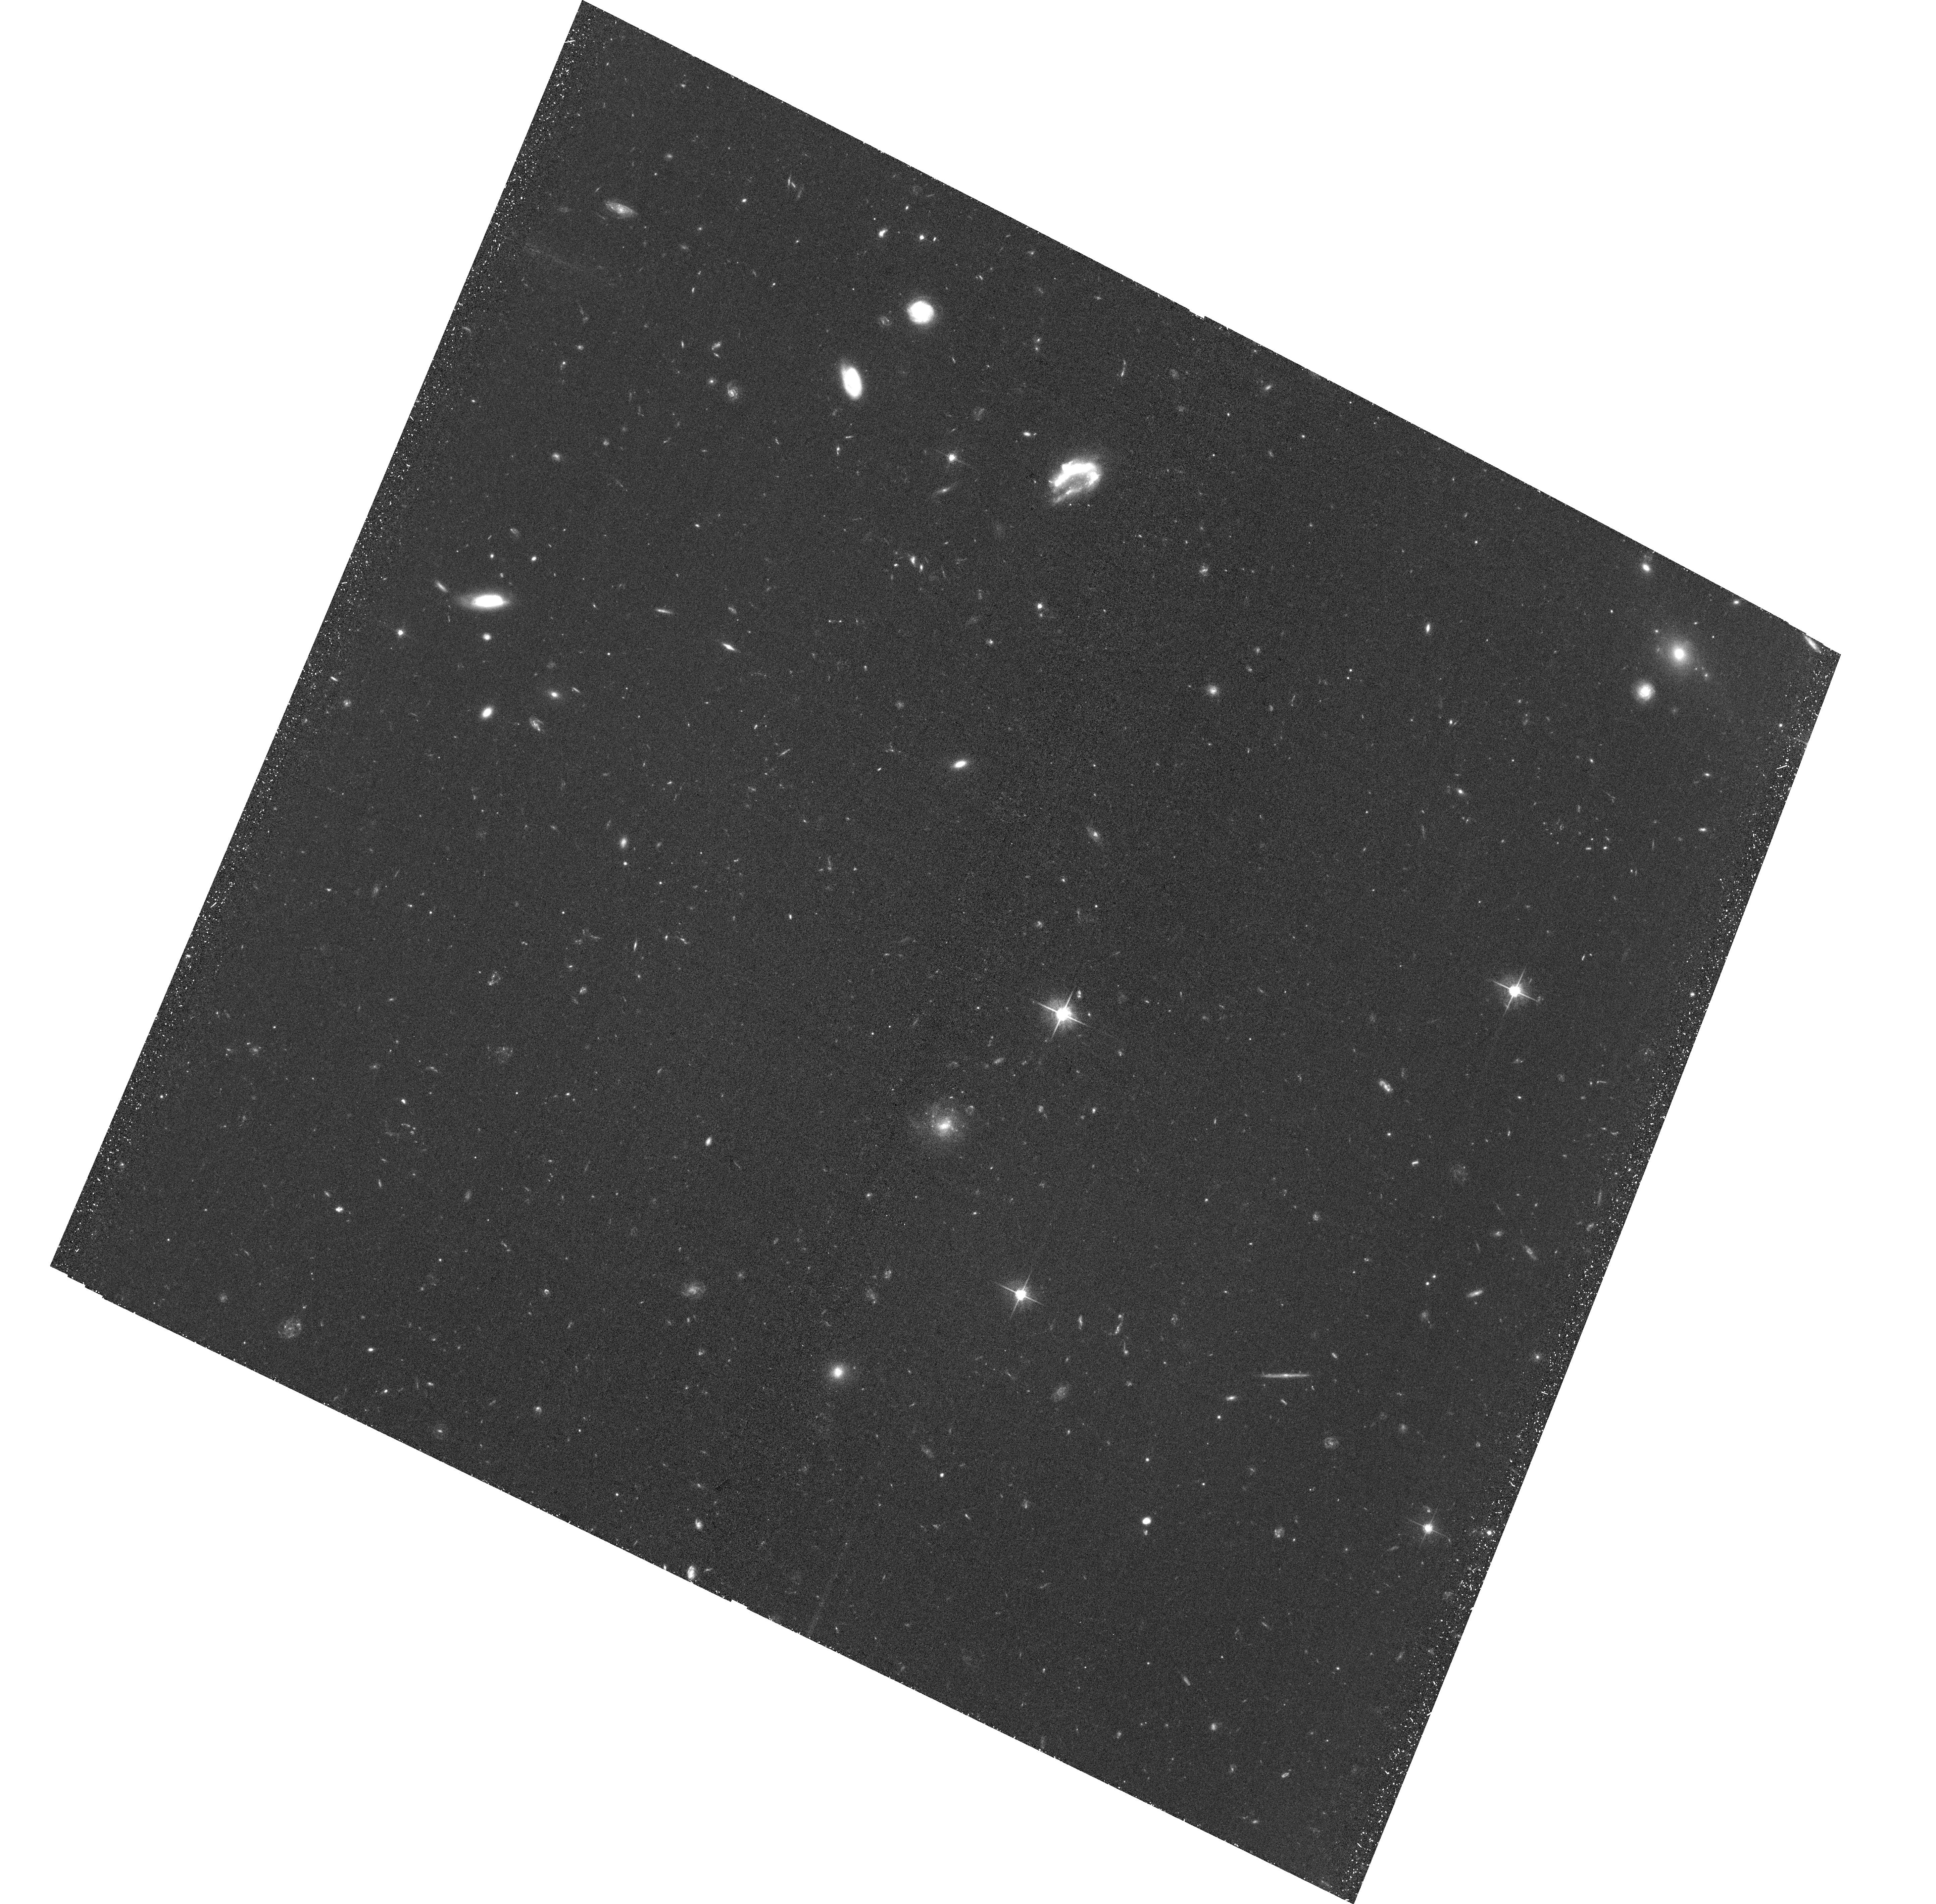
Target: MQN01
Instrument: ACS/WFC
Filter: F625W
Exposure: 1.4 h
Observation ID: hst_17065_z1_acs_wfc_f625w_jf0wz1

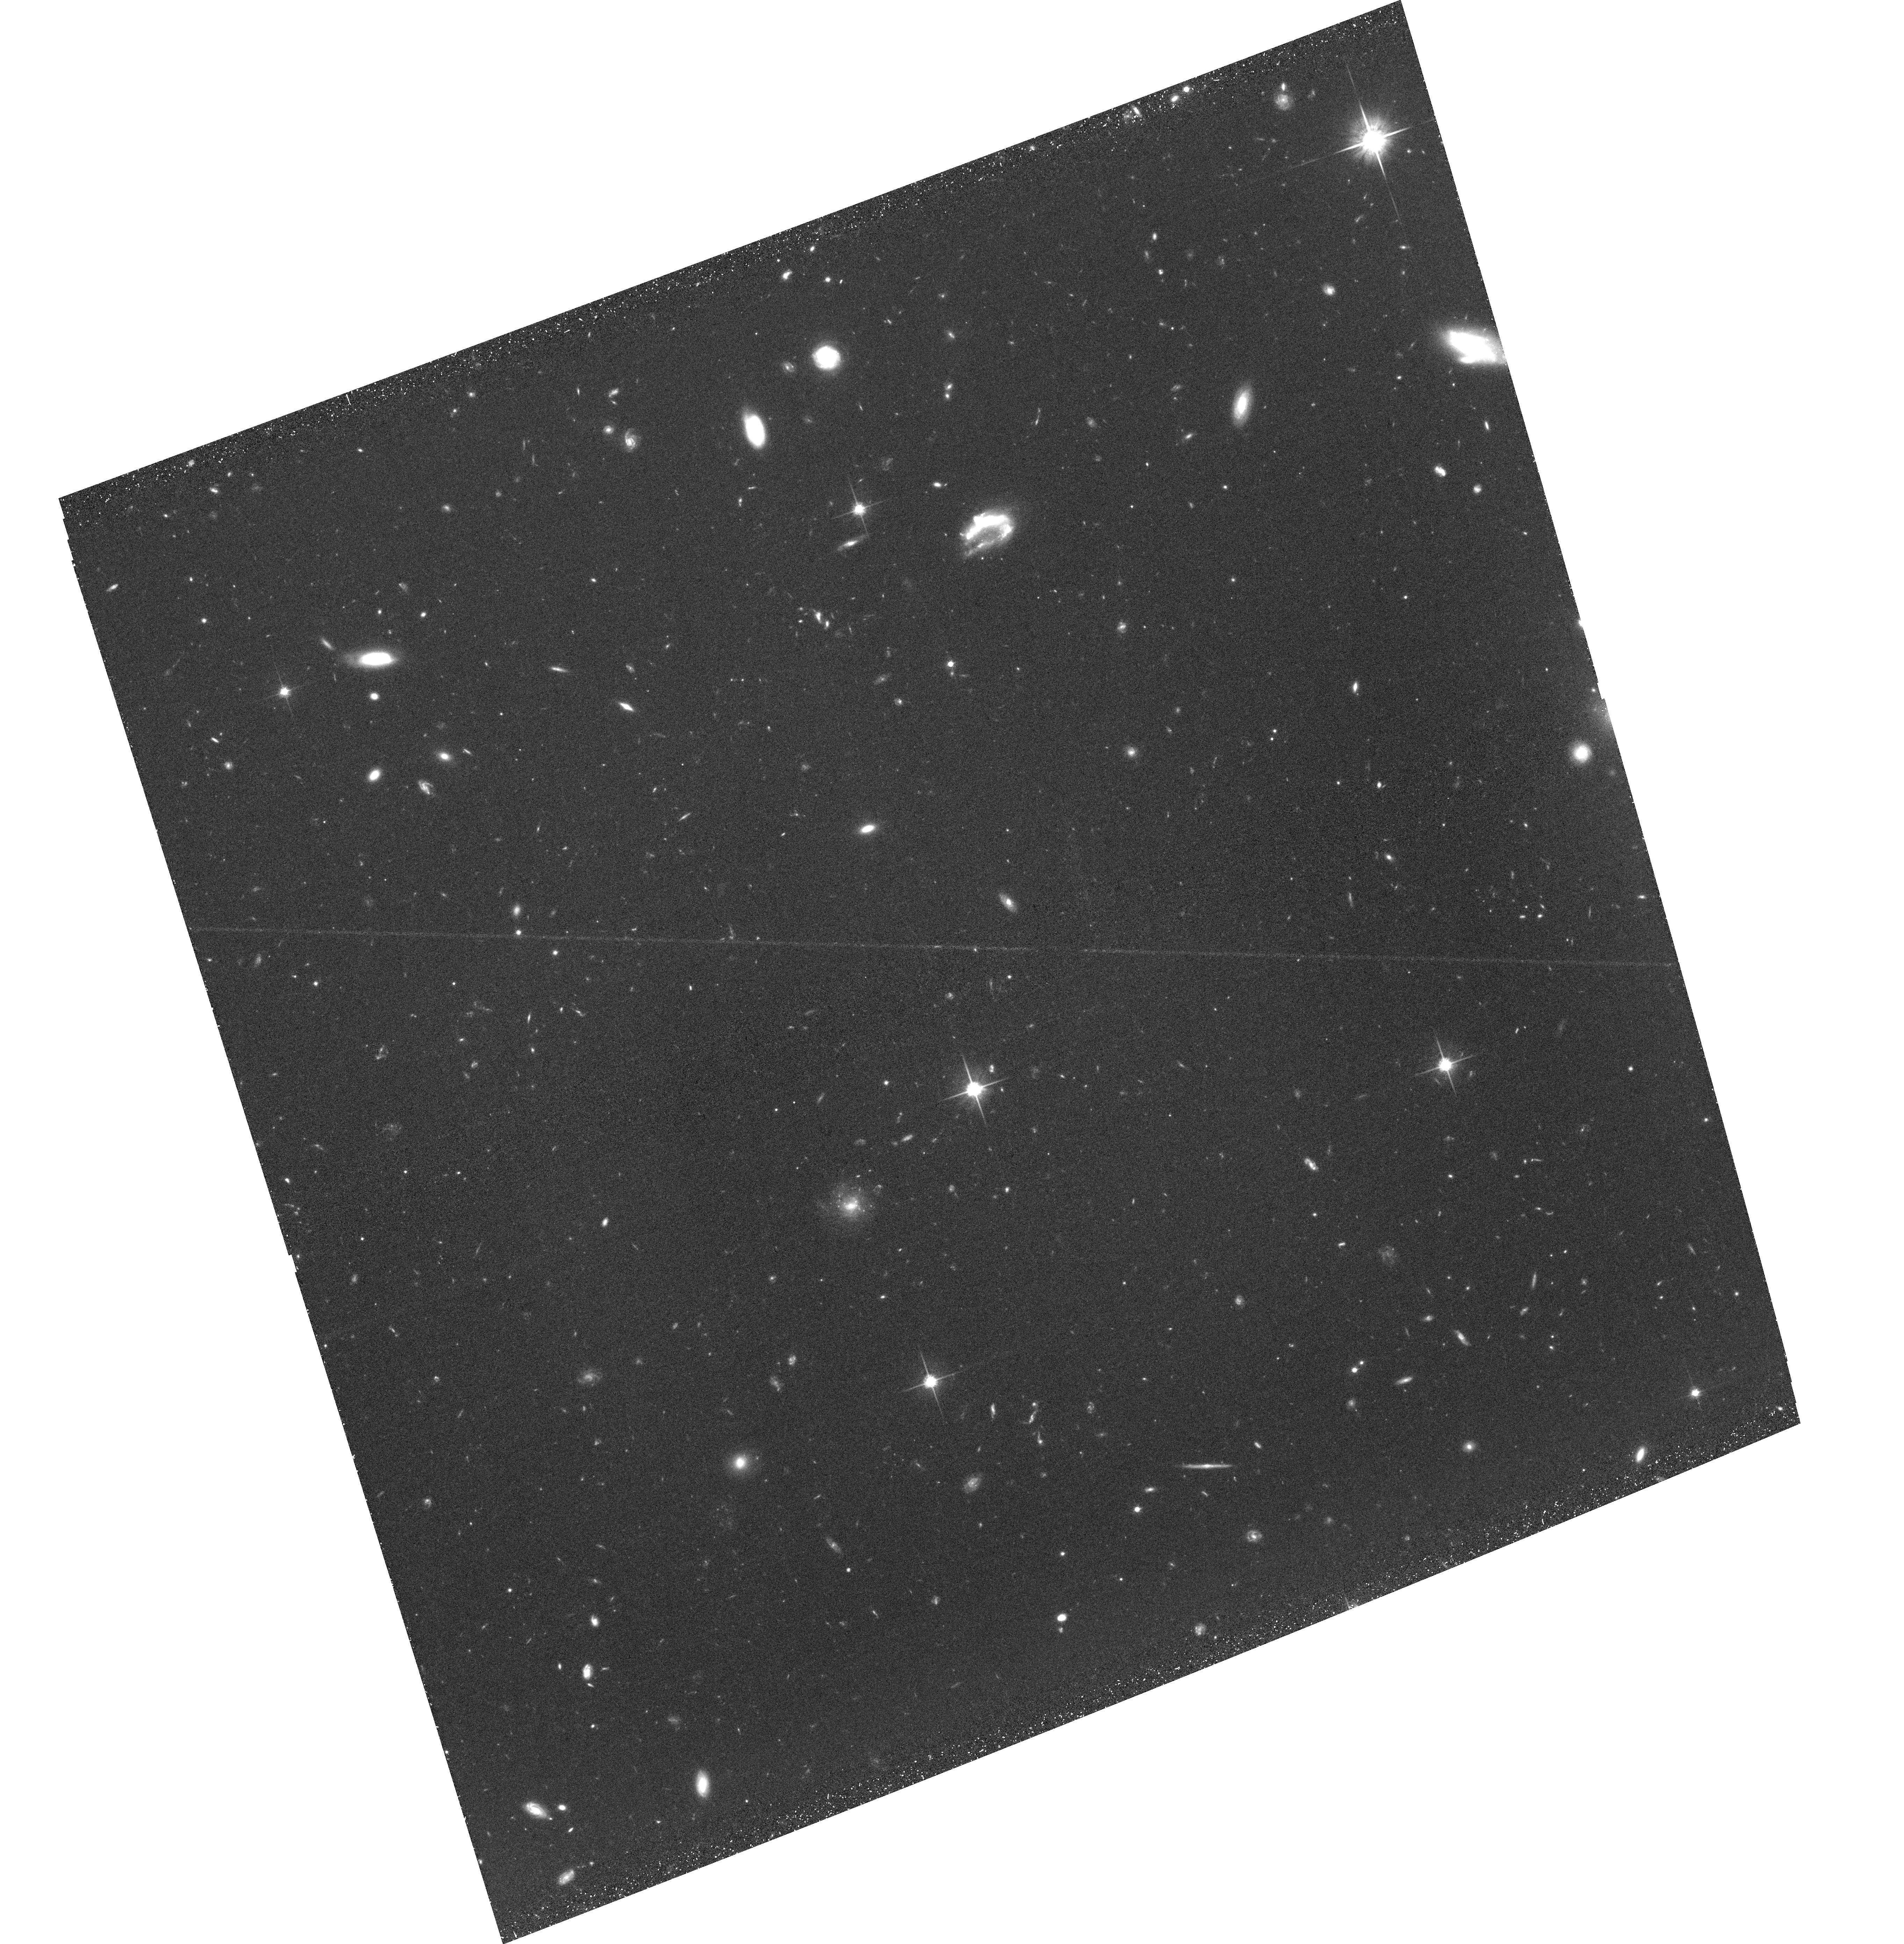
Target: MQN01
Instrument: ACS/WFC
Filter: F814W
Exposure: 1.4 h
Observation ID: hst_17065_07_acs_wfc_f814w_jf0w07

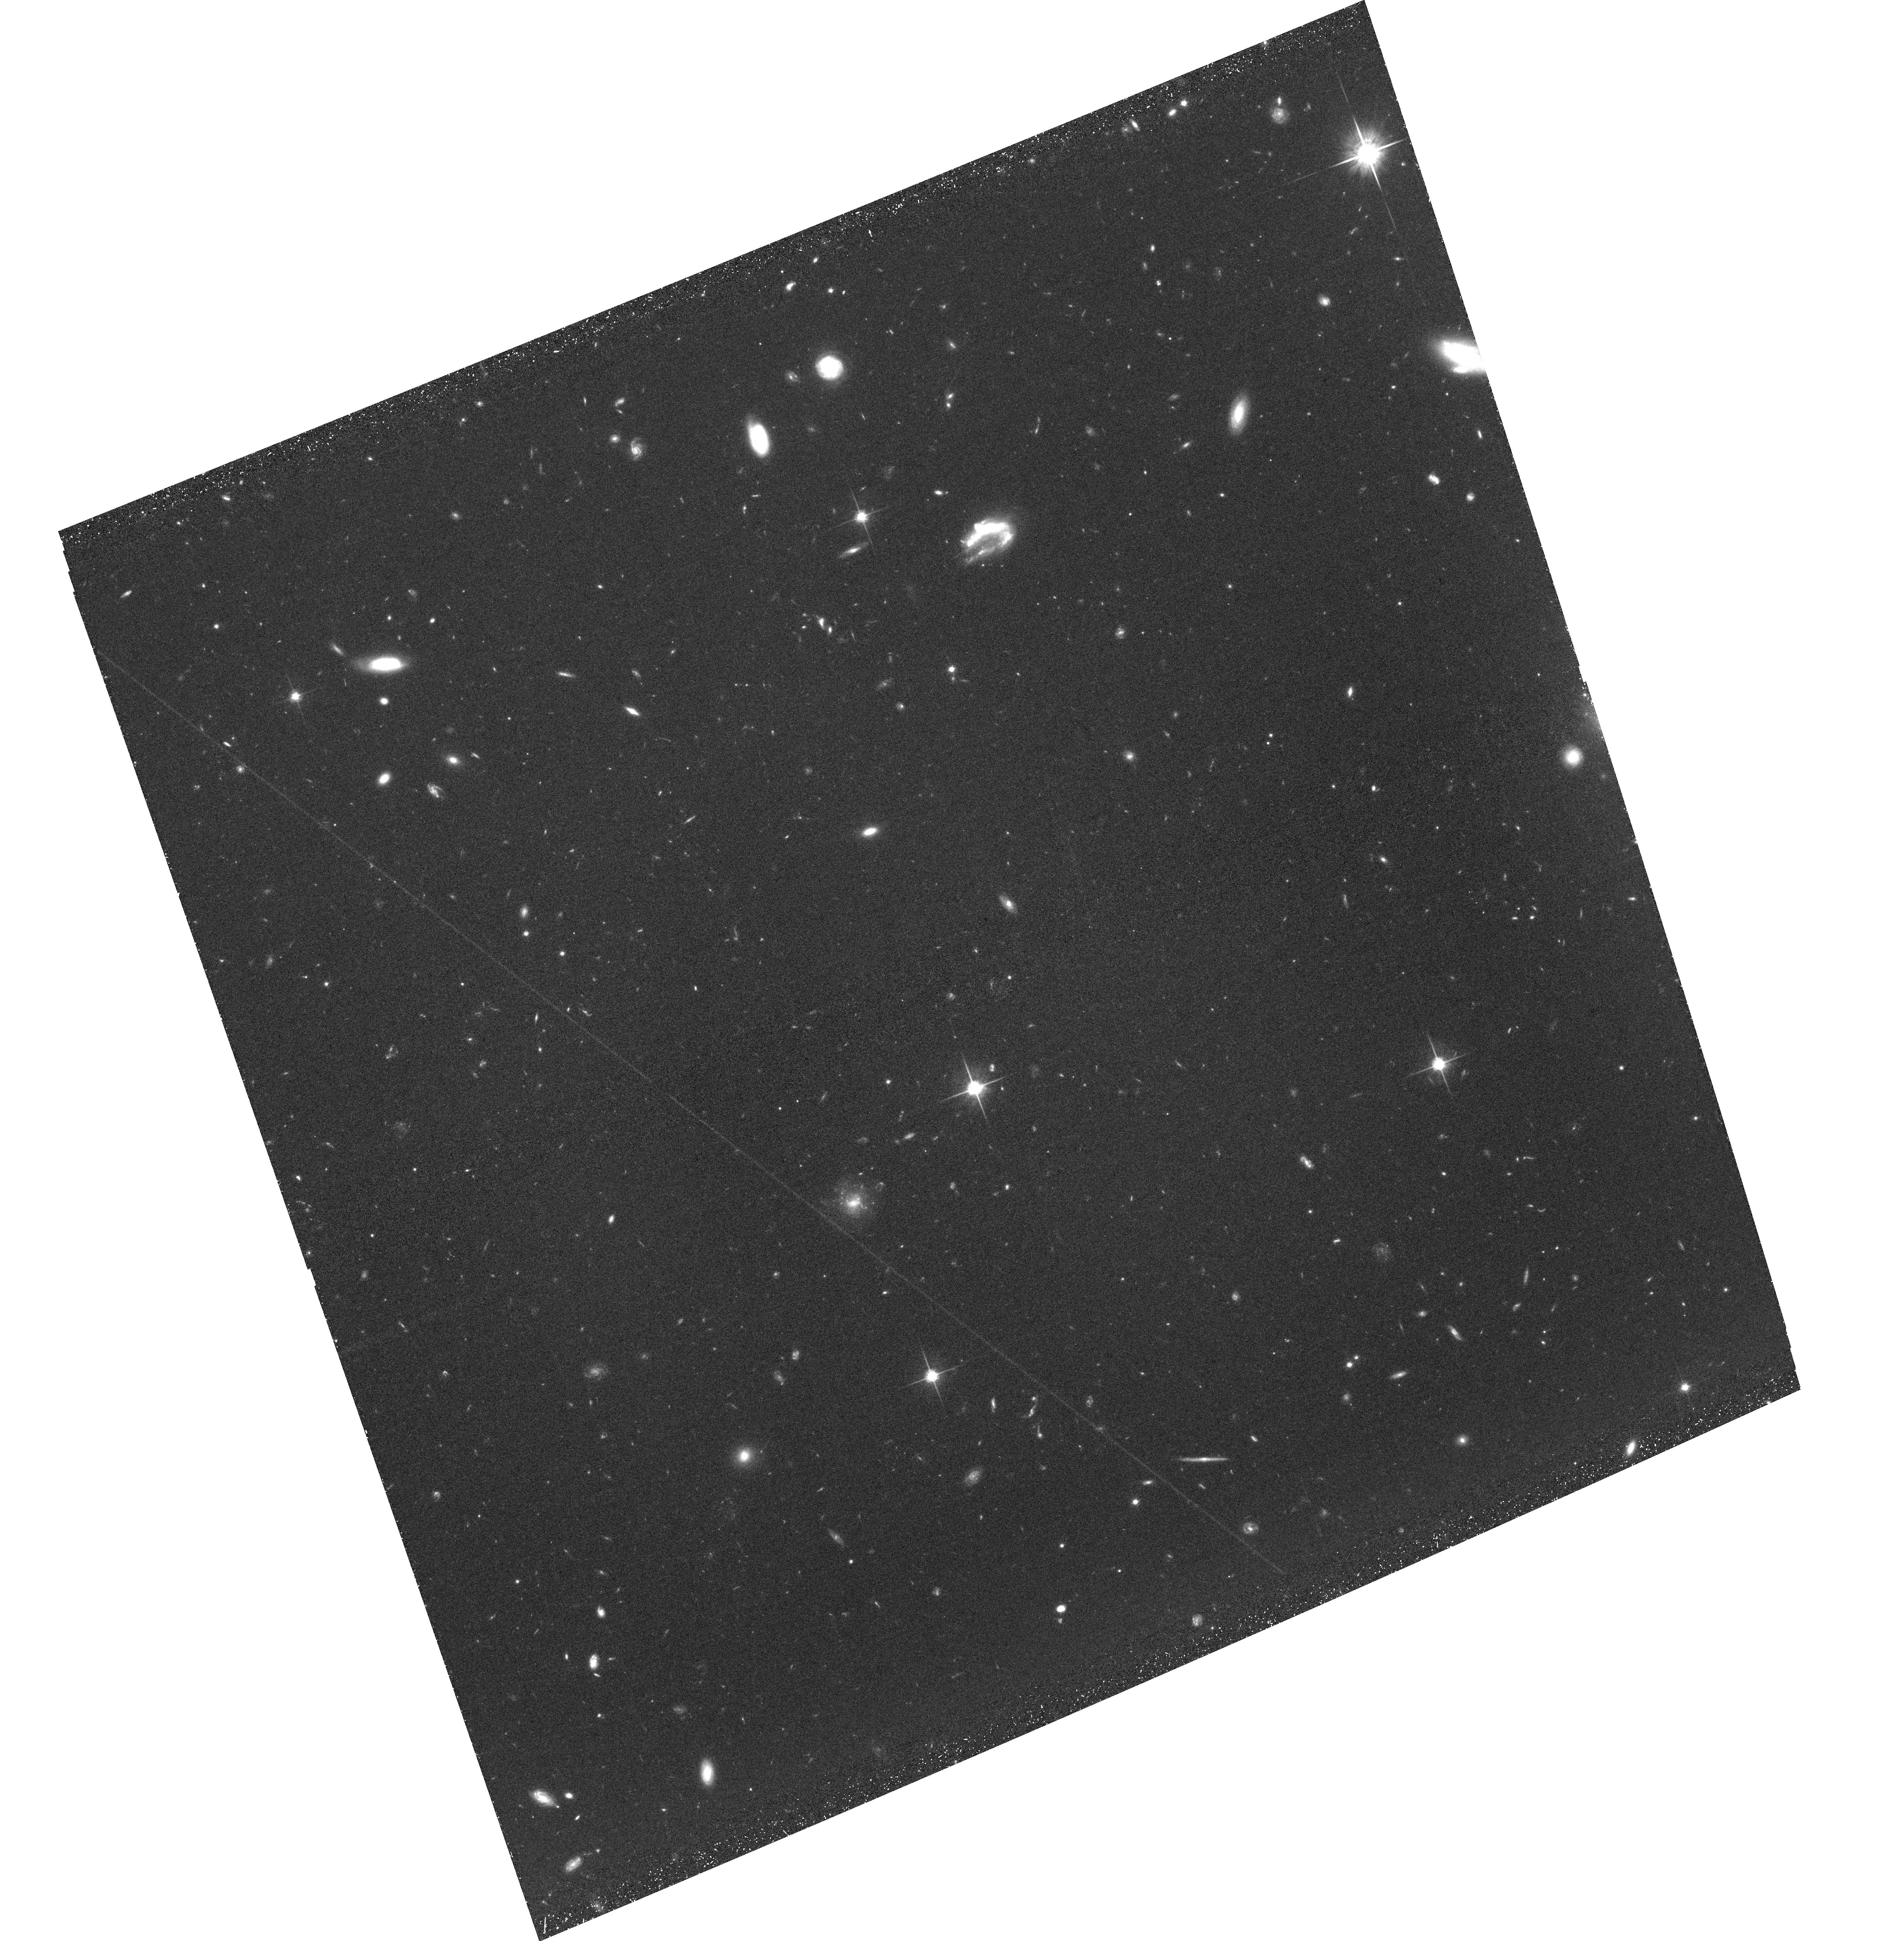
Target: MQN01
Instrument: ACS/WFC
Filter: F814W
Exposure: 1.4 h
Observation ID: hst_17065_08_acs_wfc_f814w_jf0w08

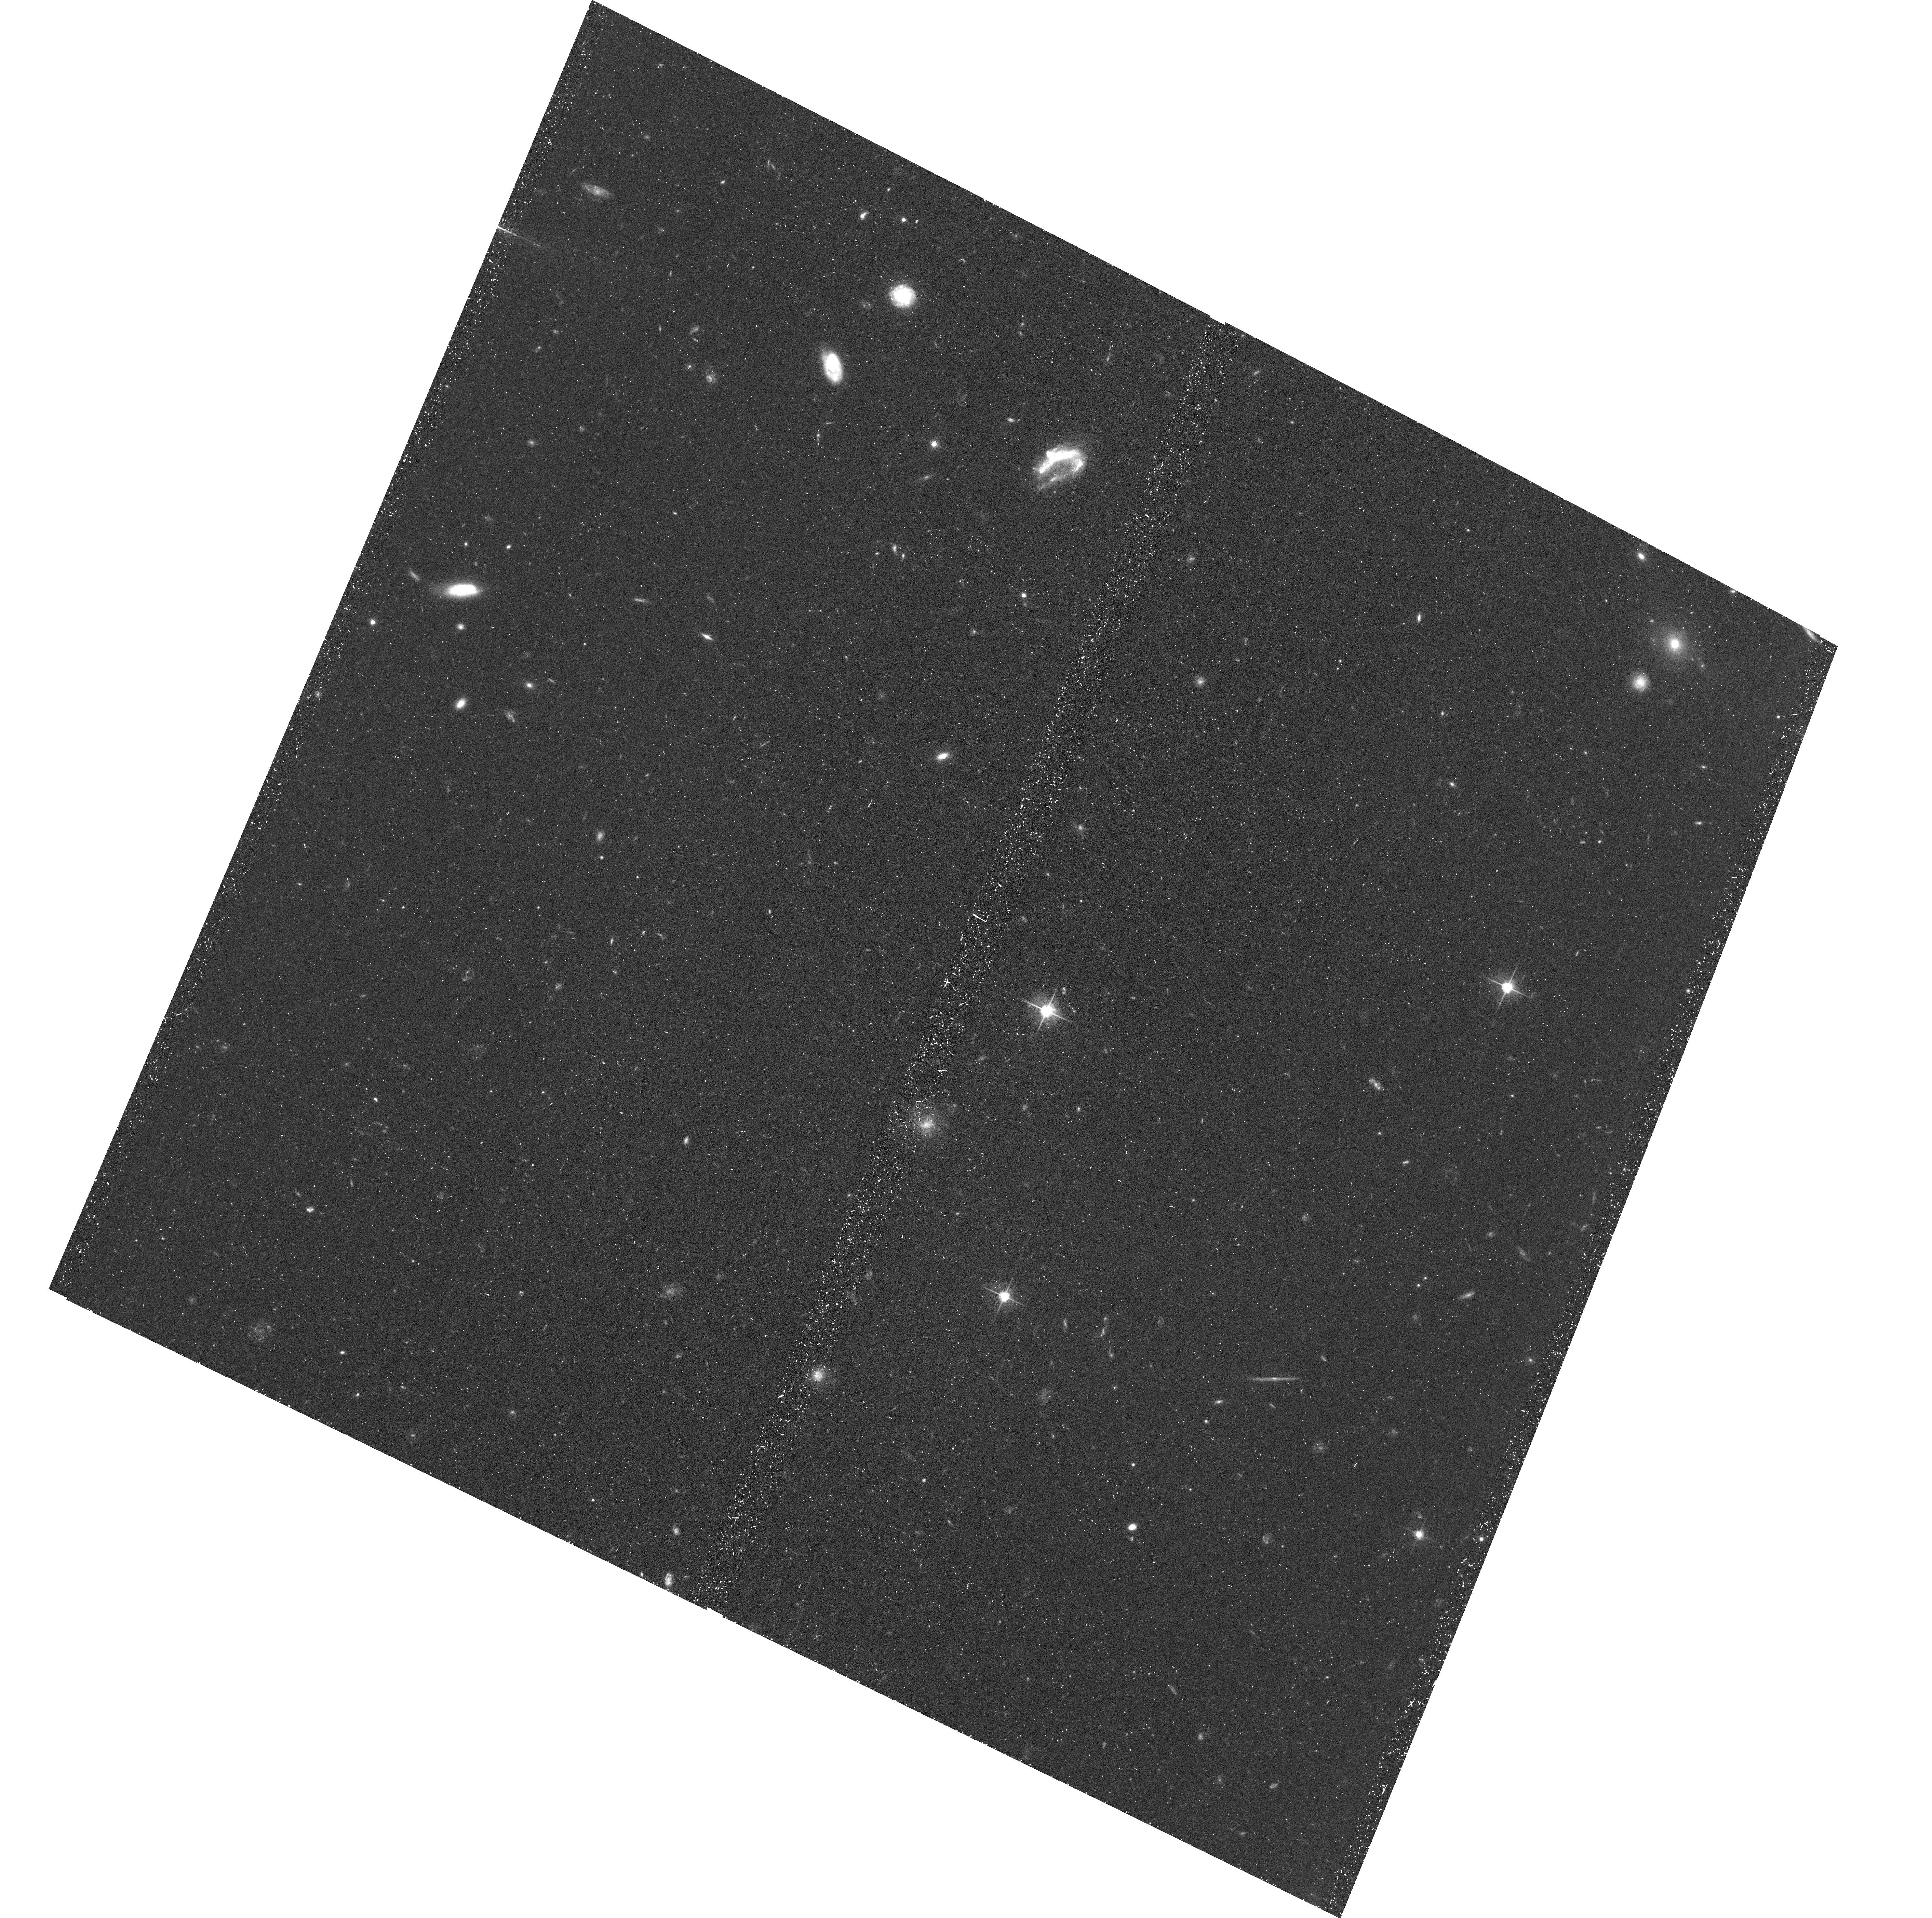
Target: MQN01
Instrument: ACS/WFC
Filter: F625W
Exposure: 42 min
Observation ID: hst_17065_z2_acs_wfc_f625w_jf0wz2

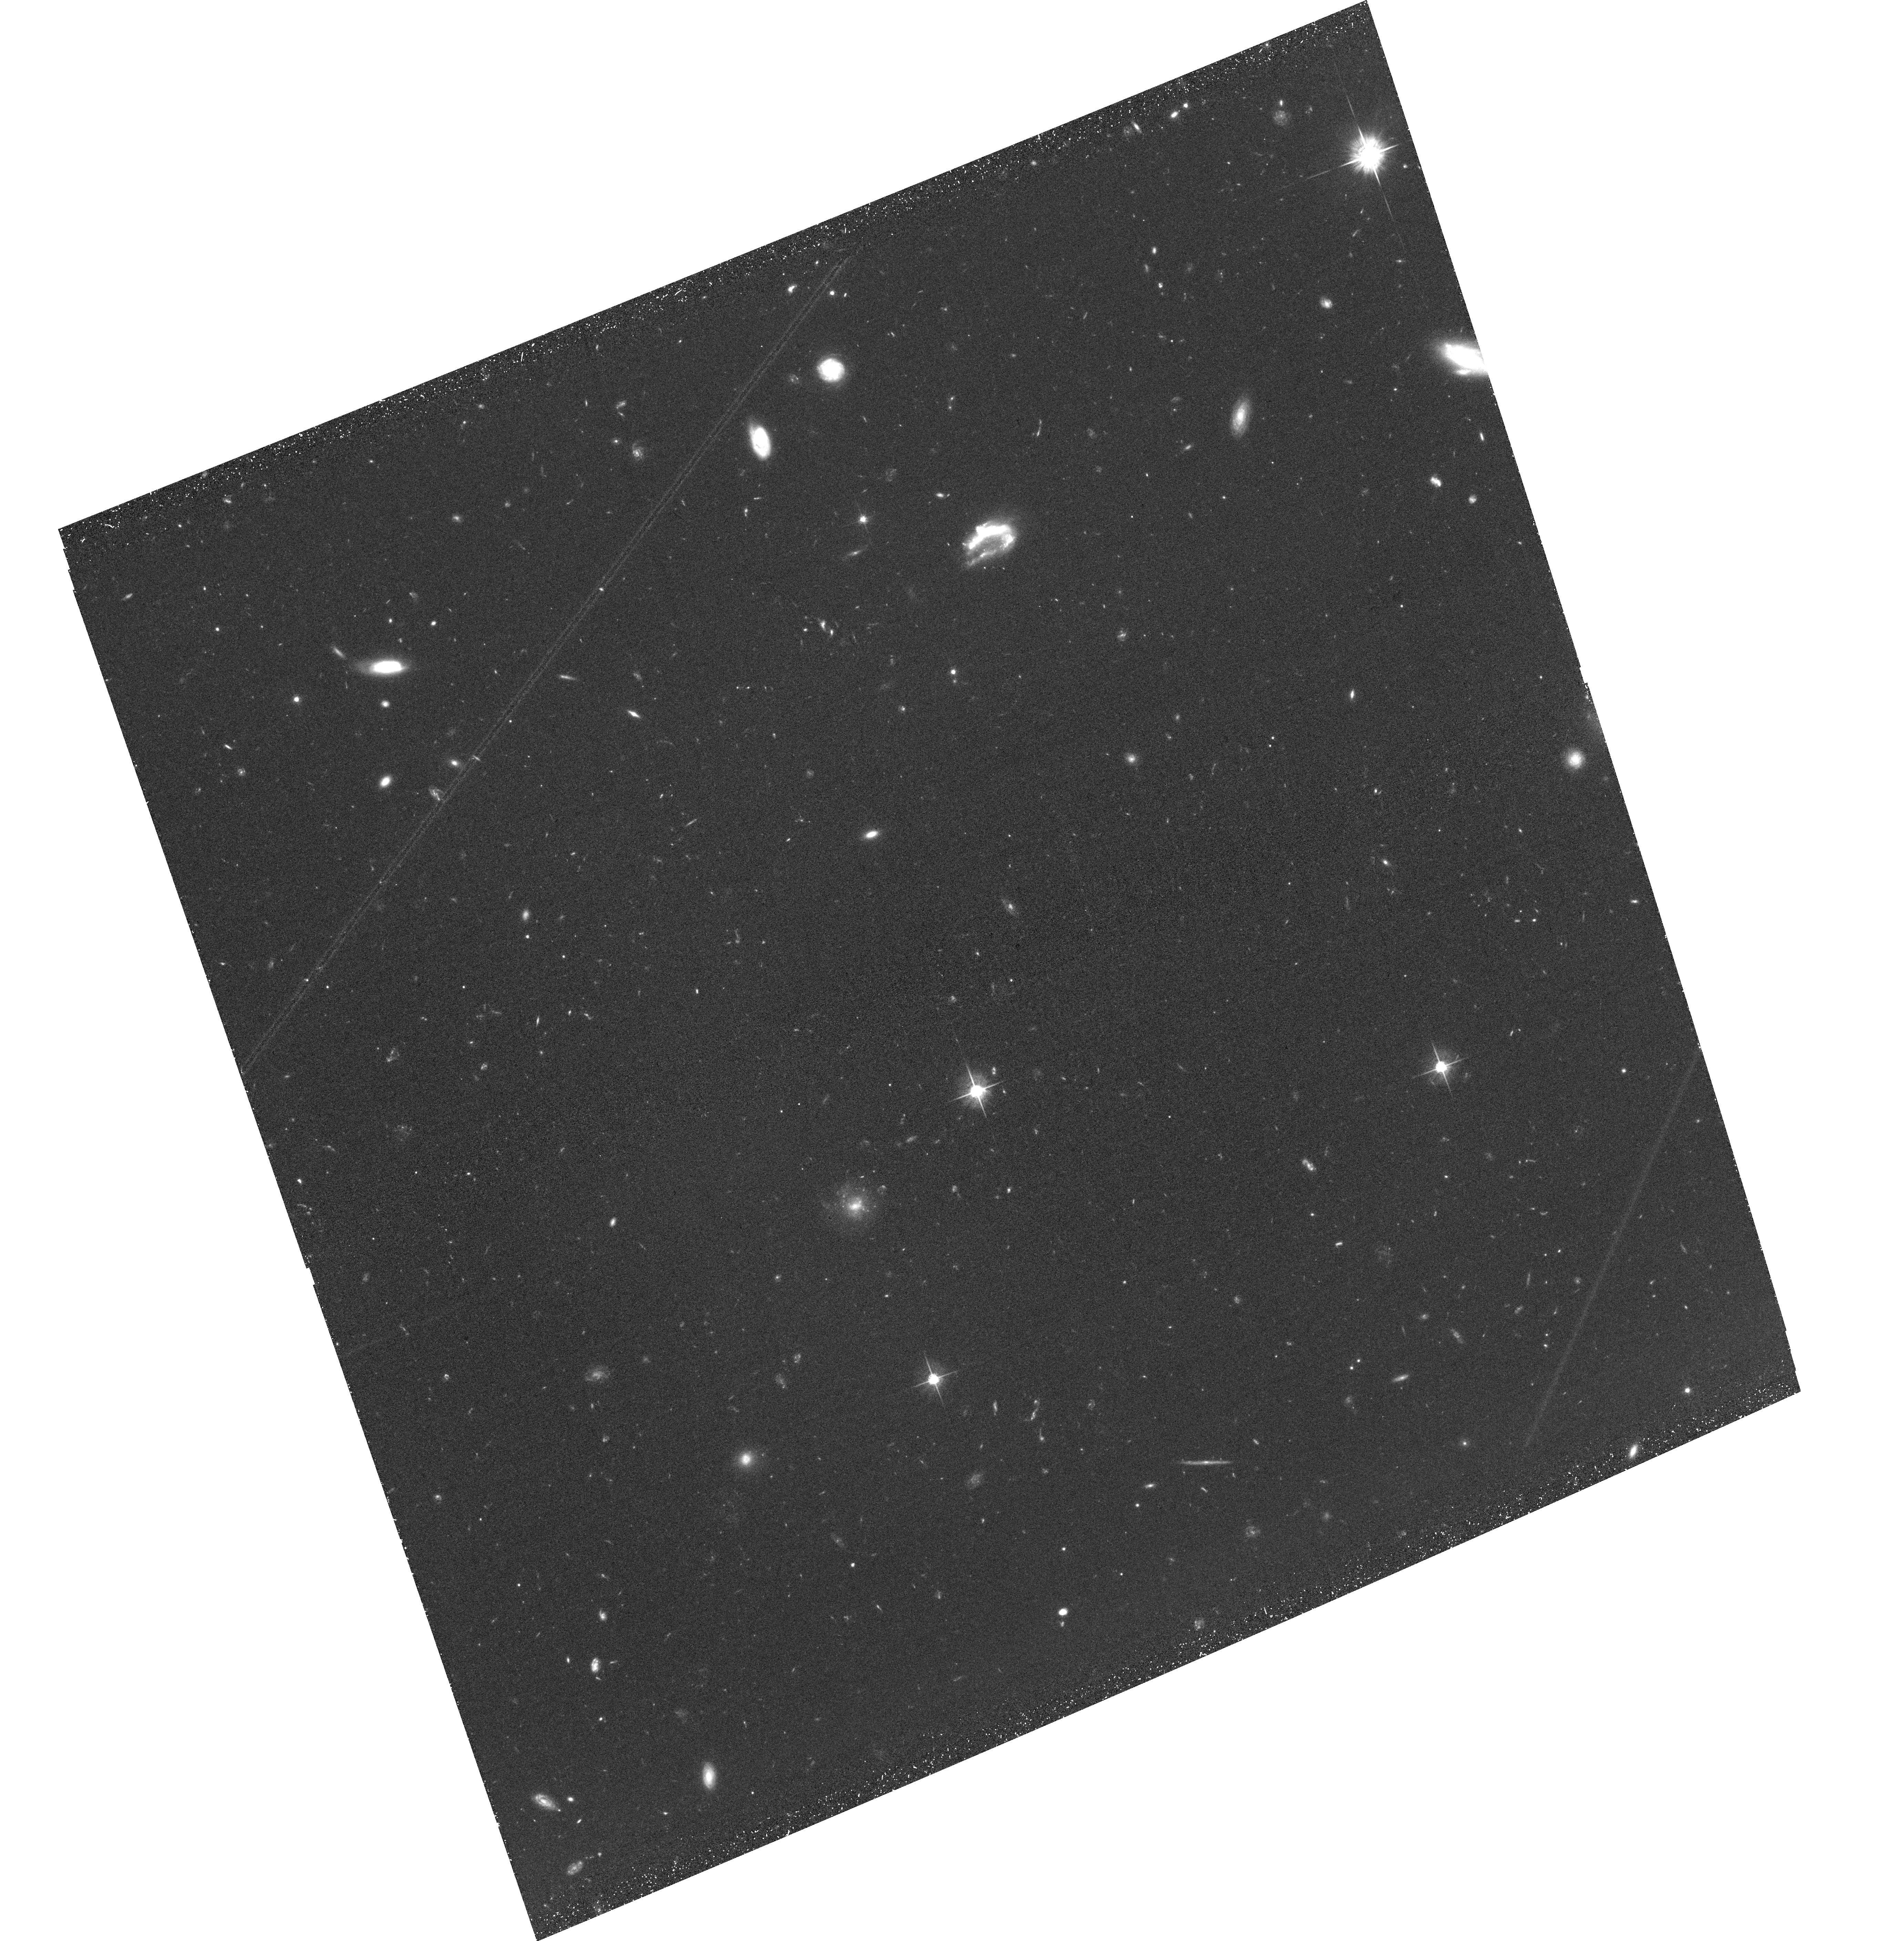
Target: MQN01
Instrument: ACS/WFC
Filter: F625W
Exposure: 1.4 h
Observation ID: hst_17065_05_acs_wfc_f625w_jf0w05

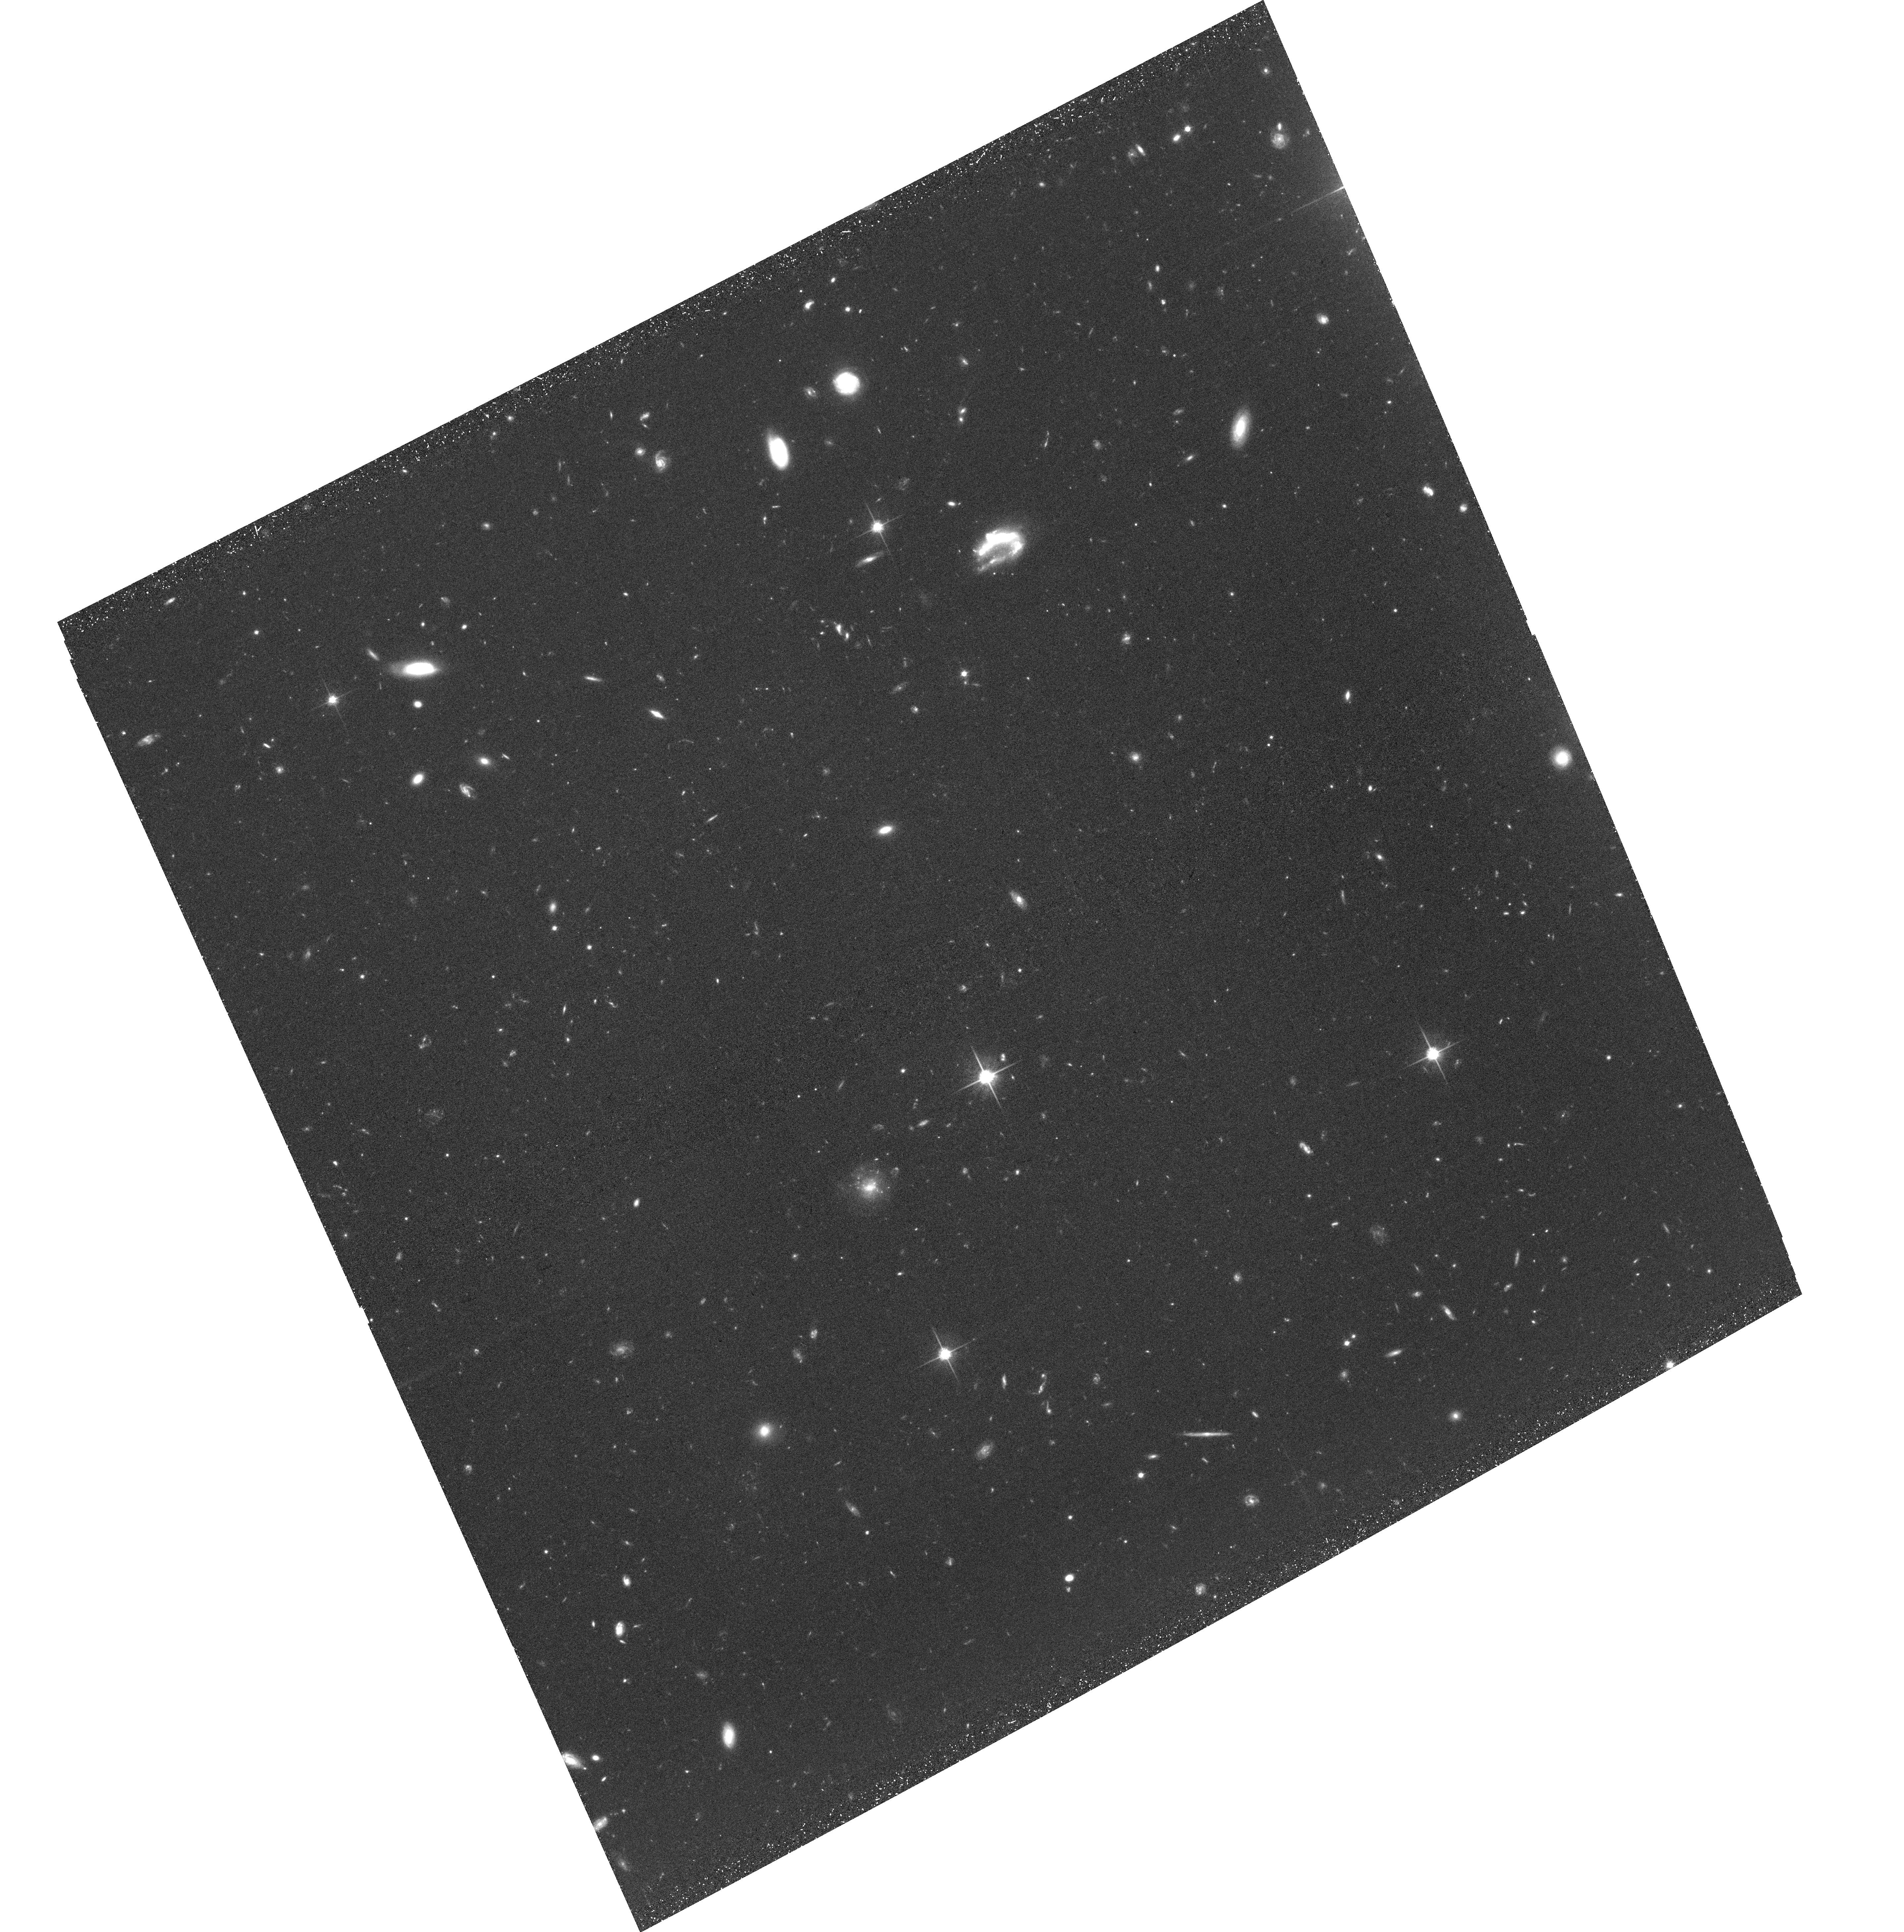
Target: MQN01
Instrument: ACS/WFC
Filter: F814W
Exposure: 1.4 h
Observation ID: hst_17065_09_acs_wfc_f814w_jf0w09

Resolving a Massive Node of the Cosmic Web at z=3 (PI: Cantalupo, Sebastiano)

How do galaxies get their gas? What is the morphology and kinematics of the accreting gas and how does this affect galaxy evolution? A recent MUSE observation targeting a quasar at z=3 has finally provided the way to directly address these questions through one of the first images of contiguous Cosmic Web filaments on scales of several comoving Mpc. The filaments converge into a node associated with a large concentration of galaxies: two of these - separated only by 2" - have AGN-like spectra making them one of the few known close-binary AGN at high-z and the only triplet, including the quasar, which is 10" away. Because of the seeing-limited nature of the MUSE observations, the majority of the galaxies associated to the filaments and the AGN hosts are unresolved. To overcome this limitation we propose ACS imaging in two filters sampling the galaxy rest-frame UV continuum emission in order to: i) reveal the relation between the gaseous filaments properties (such as gas densities and kinematics) and the morphological properties (such as size, clumpiness and structural parameters) of the associated galaxy star forming regions in order to study how galaxies form their stars, ii) detect the diffuse UV light associated with galaxy interactions and intergalactic star formation in order to constrain the role of environment in the formation of the stellar and AGN components of the progenitor of today's massive galaxies. The proposed ACS imaging will be the perfect complement to the multi-wavelength, ongoing deep observations with JWST, ALMA and Chandra on this field providing a new window on the study of early galaxy and structure formation in a massive node of the Cosmic Web.